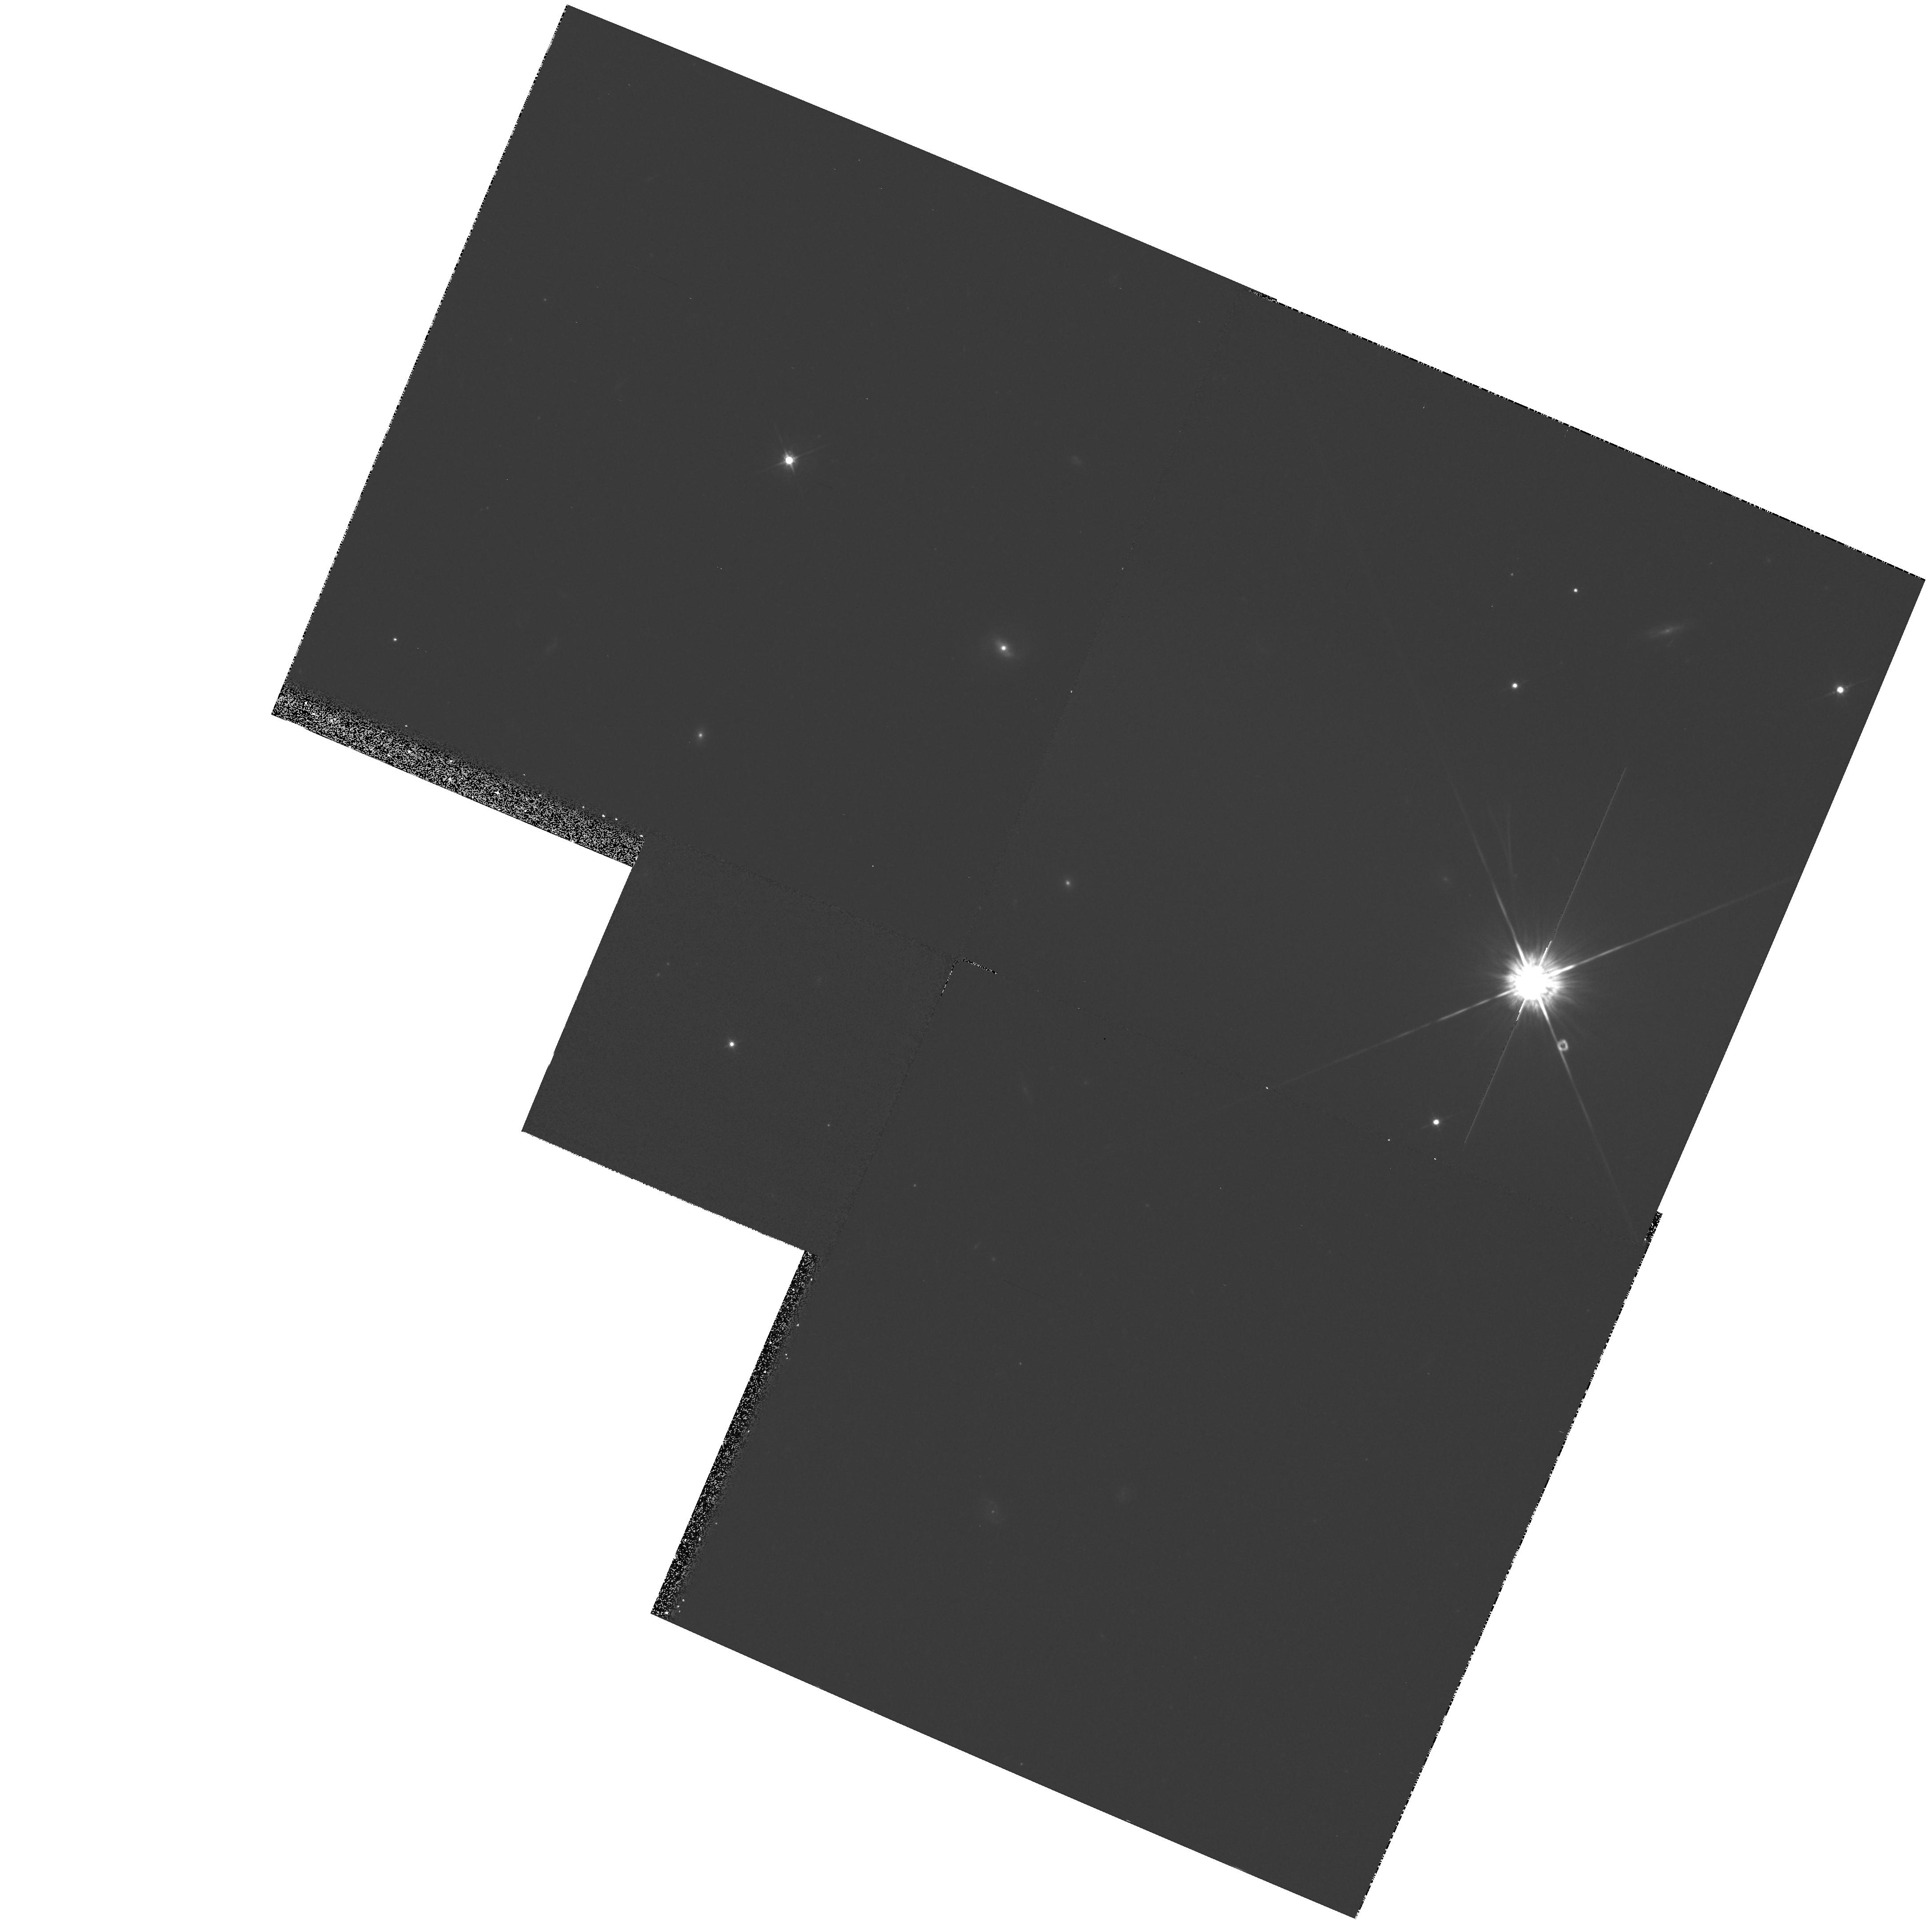
Target: QSO-124456-013935
Instrument: WFPC2/PC
Filter: F675W
Exposure: 21 min
Observation ID: hst_5450_0f_wfpc2_pc_f675w_u2ek0f

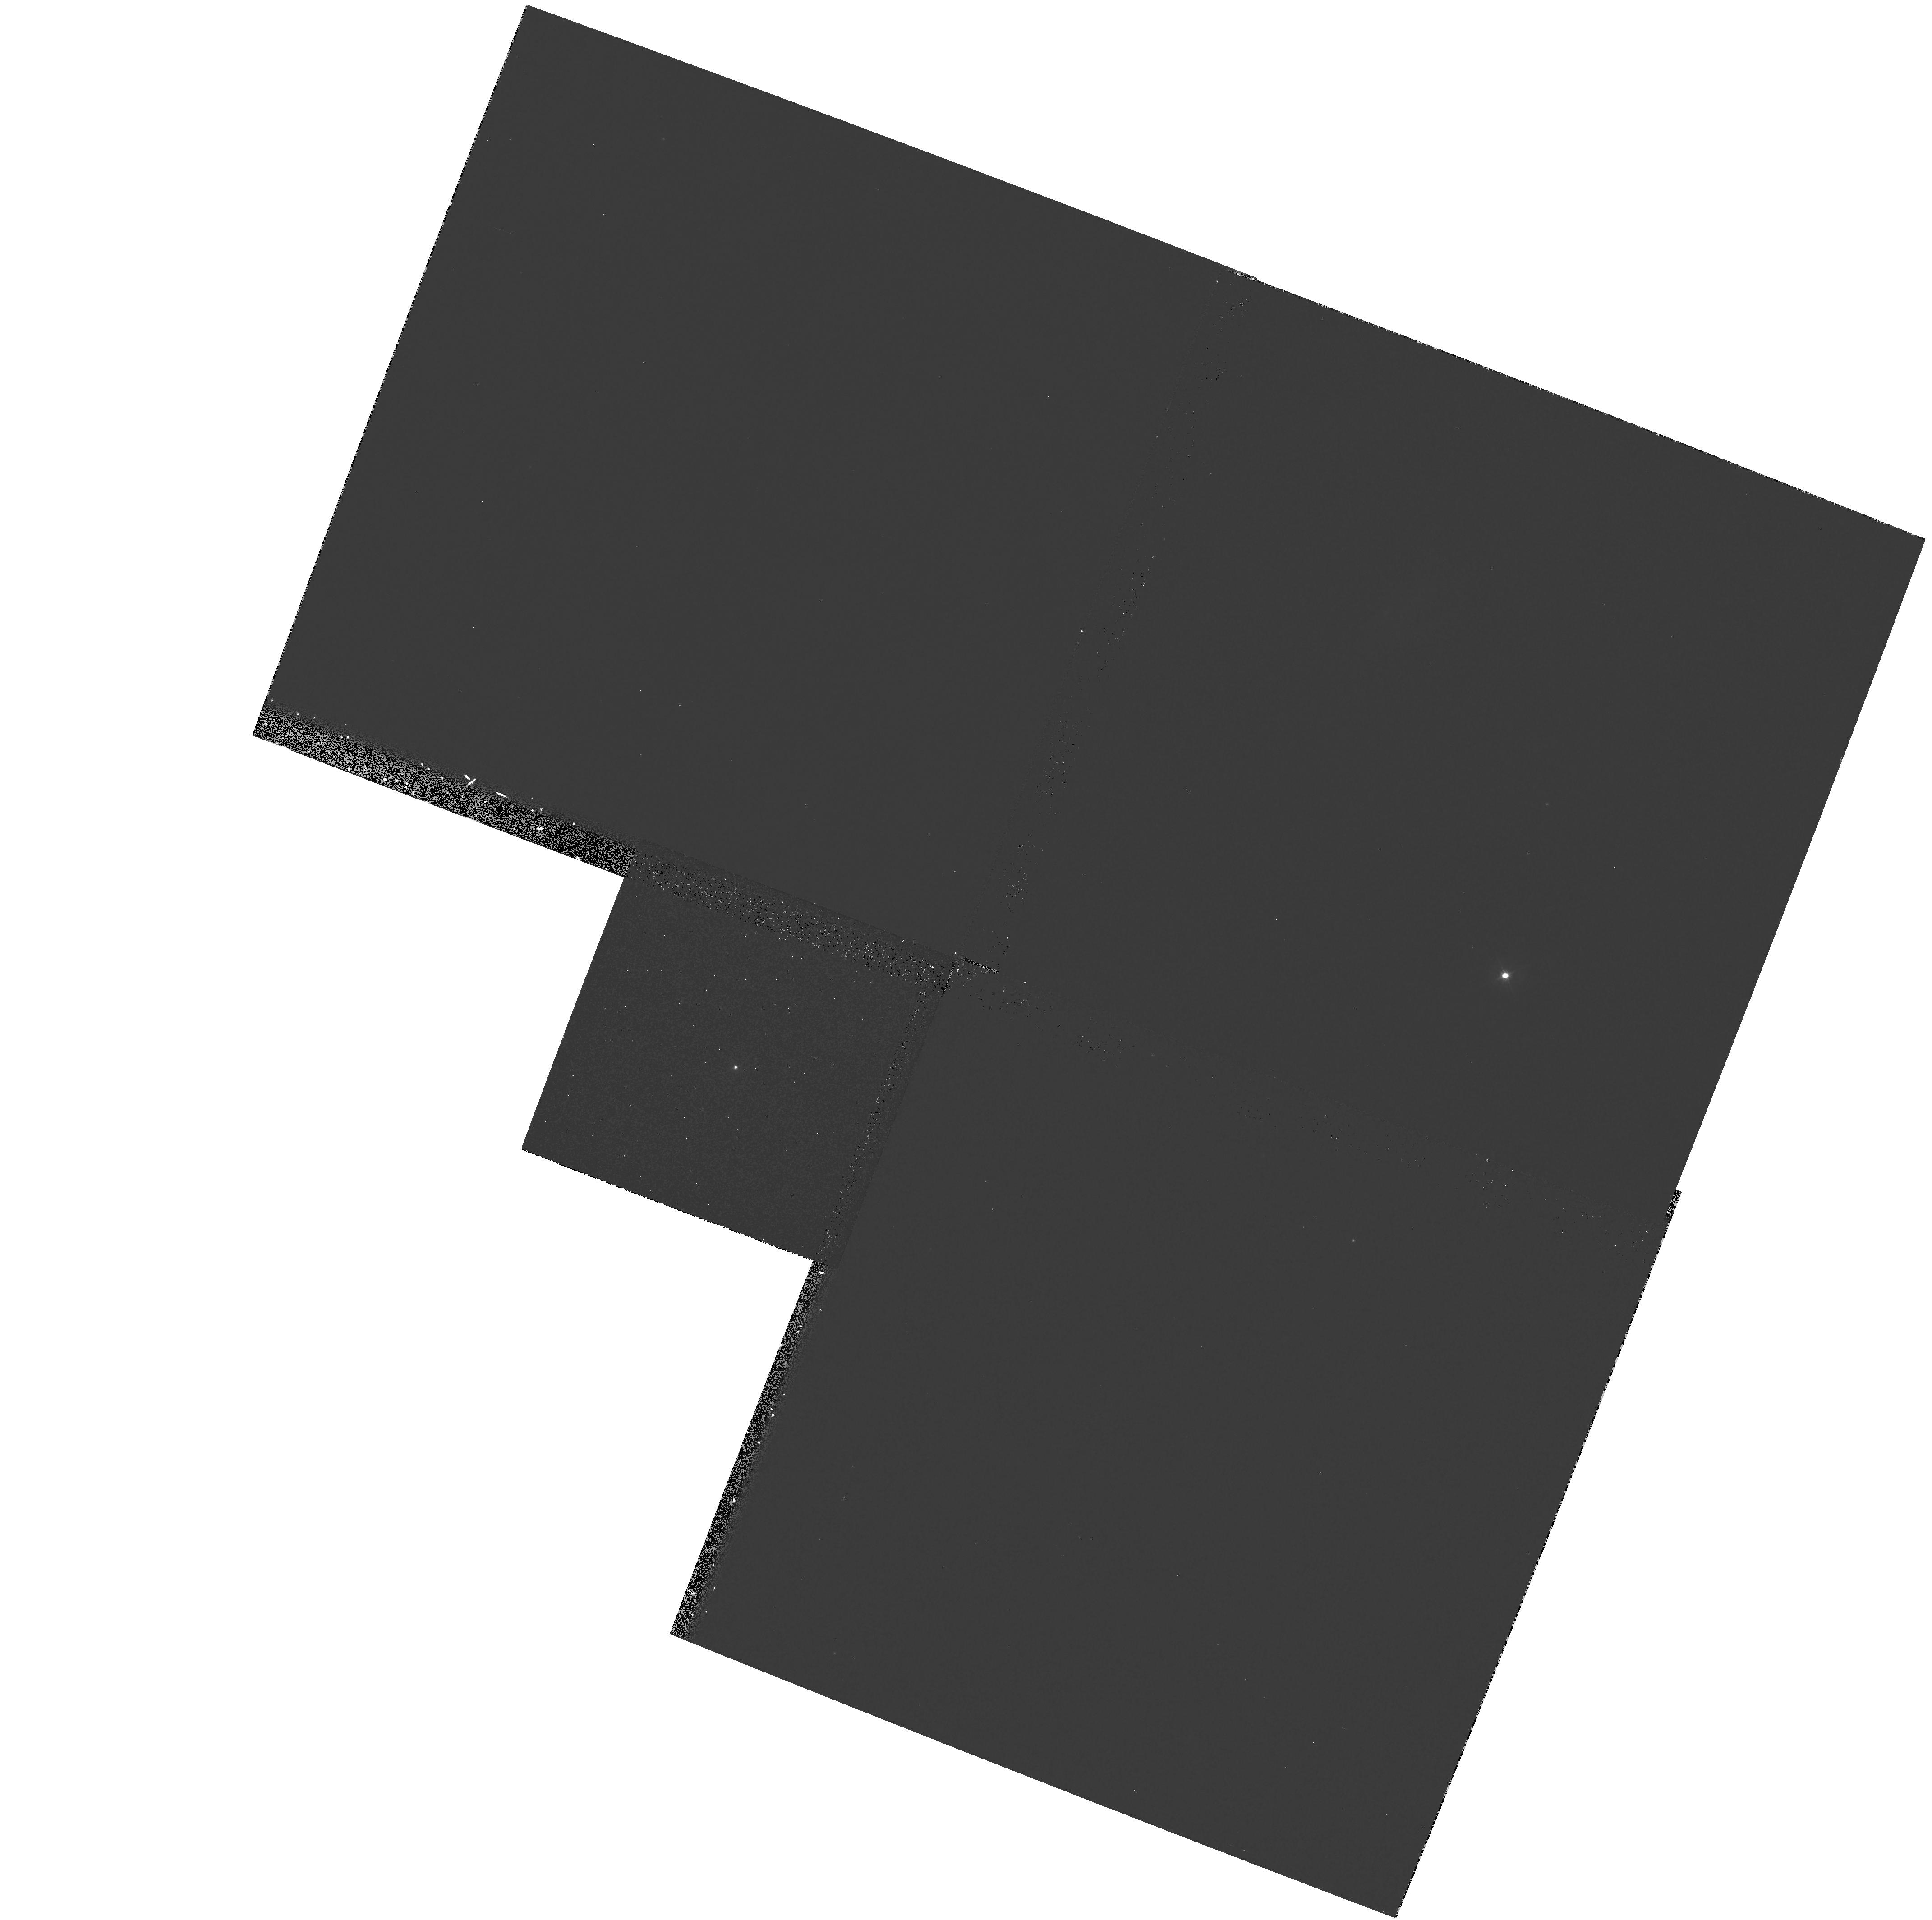
Target: QSO-114118-001250
Instrument: WFPC2/PC
Filter: F439W
Exposure: 20 min
Observation ID: hst_5450_0d_wfpc2_pc_f439w_u2ek0d

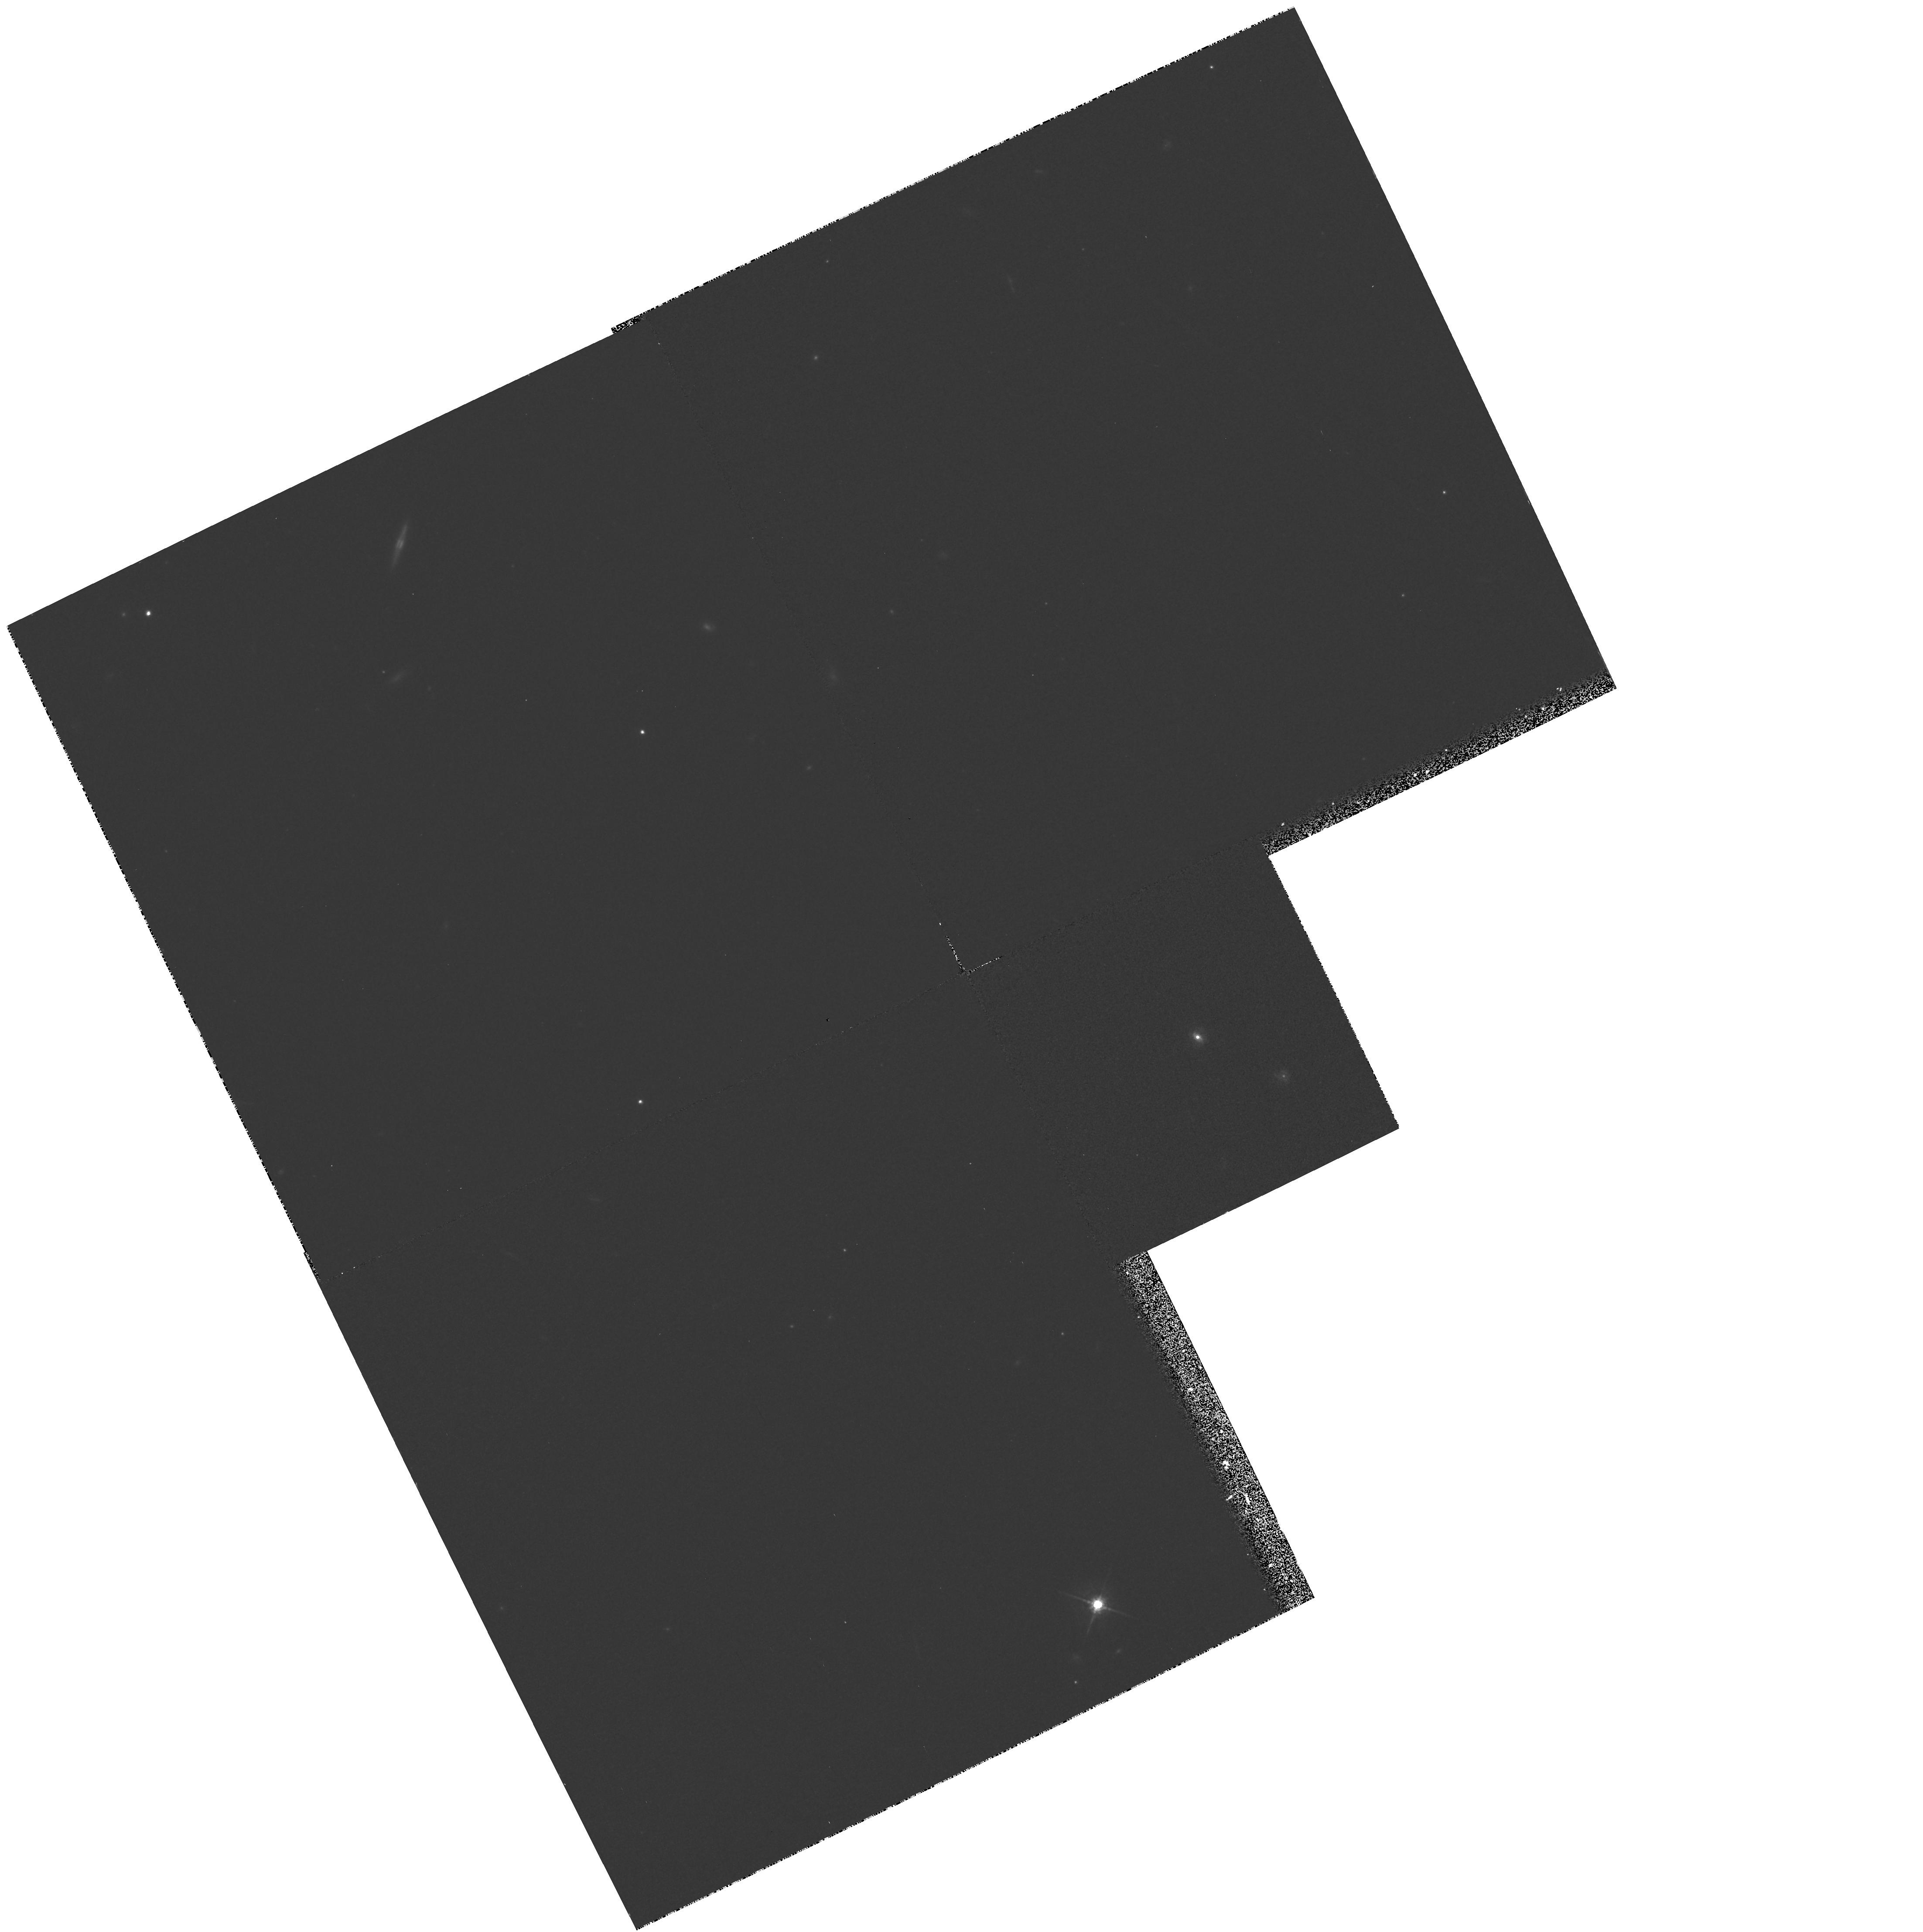
Target: QSO-221652-184814
Instrument: WFPC2/PC
Filter: F675W
Exposure: 21 min
Observation ID: hst_5450_0c_wfpc2_pc_f675w_u2ek0c

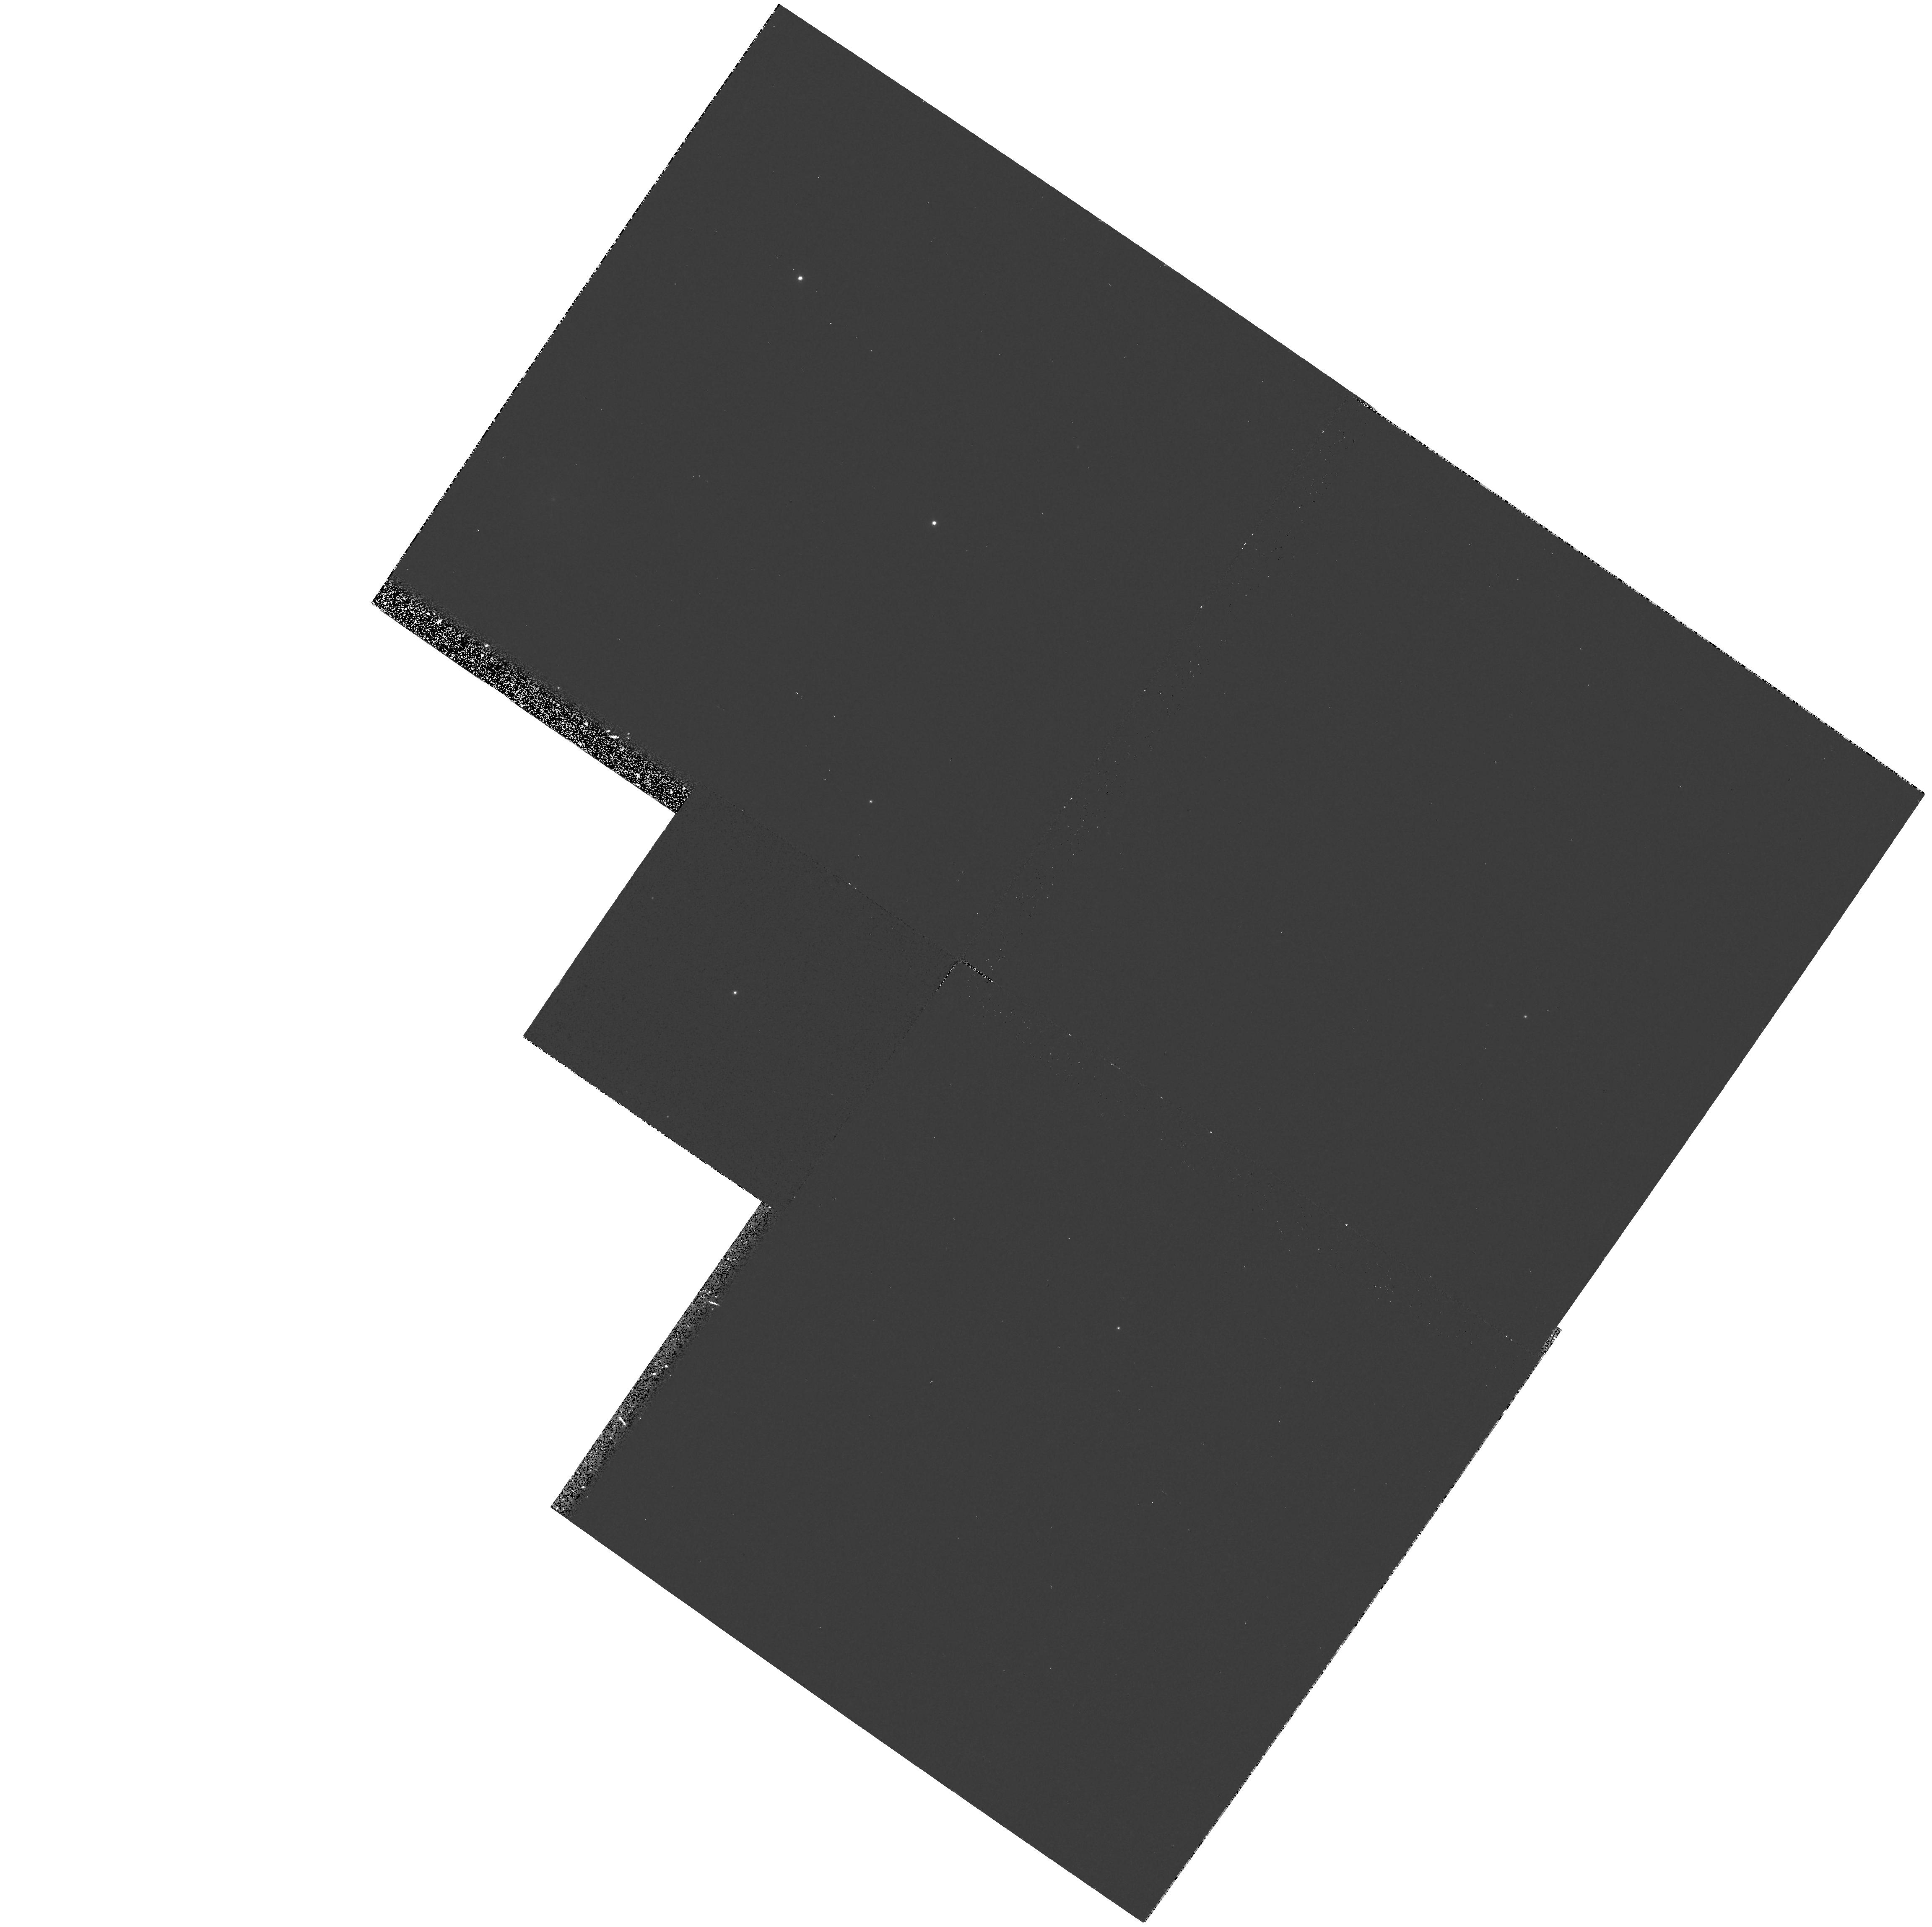
Target: Q1218+1734
Instrument: WFPC2/PC
Filter: F439W
Exposure: 20 min
Observation ID: hst_5450_09_wfpc2_pc_f439w_u2ek09

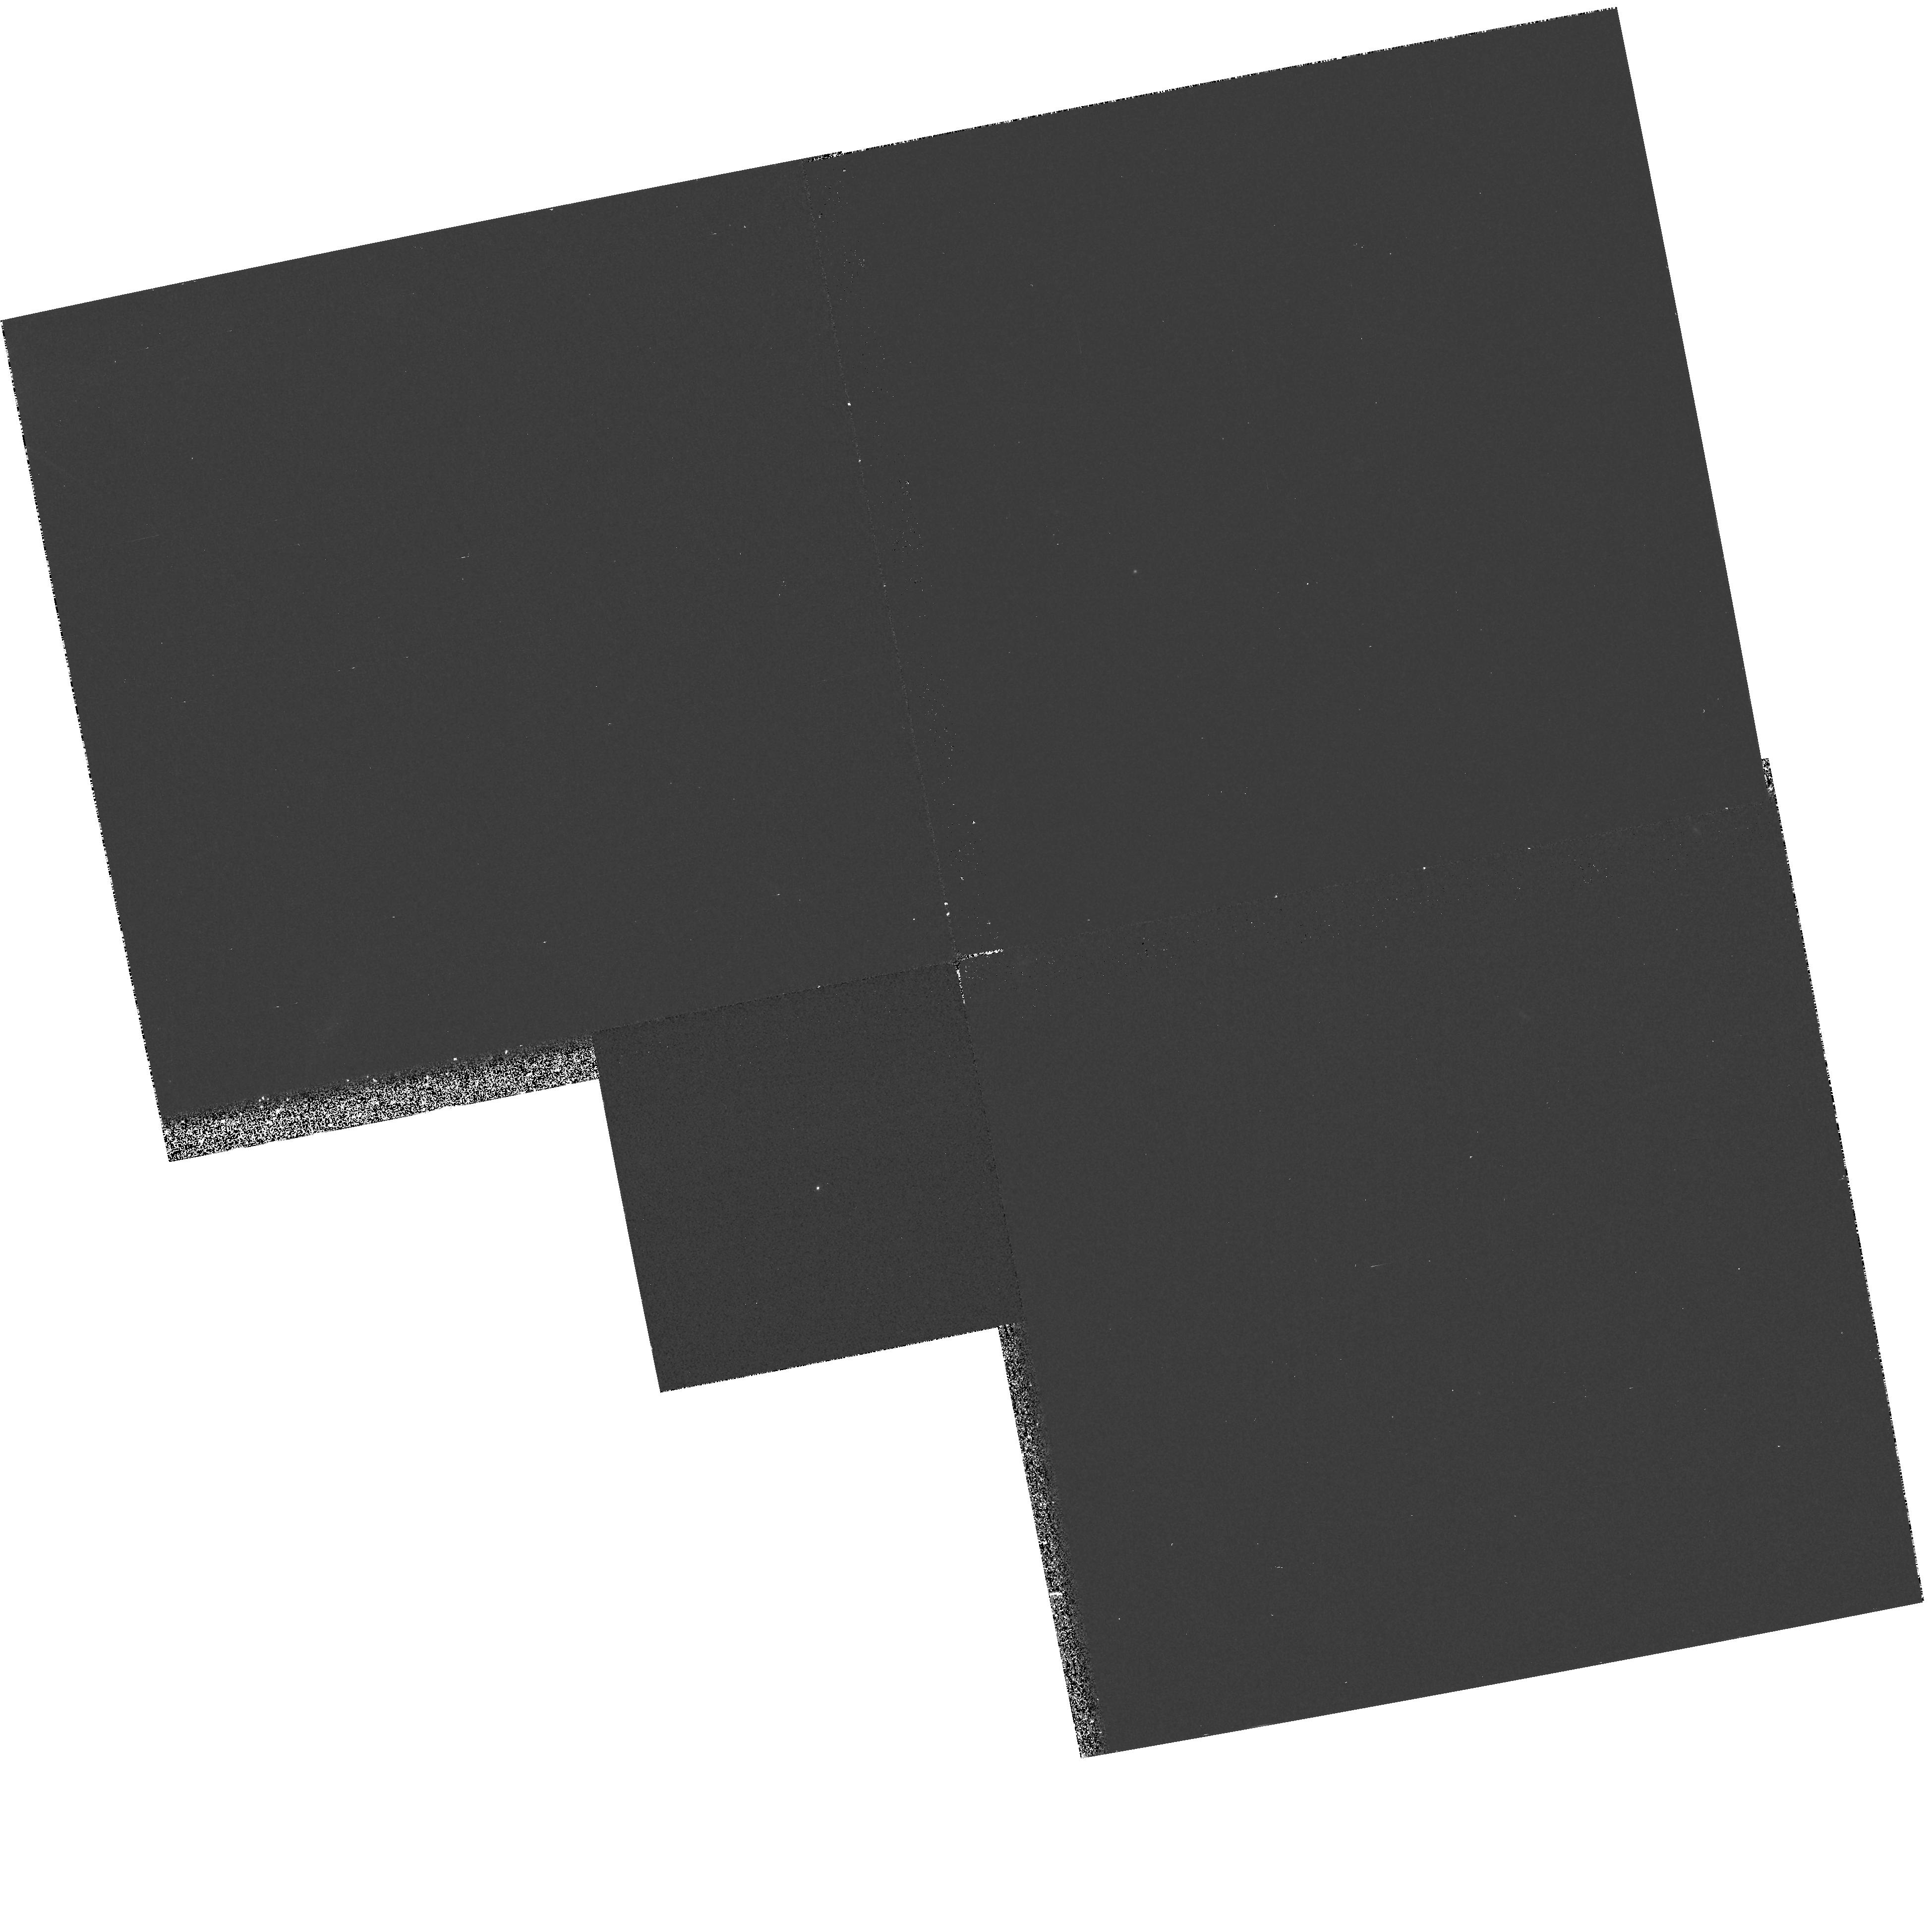
Target: QSO-121228+124254
Instrument: WFPC2/PC
Filter: F439W
Exposure: 20 min
Observation ID: hst_5450_08_wfpc2_pc_f439w_u2ek08

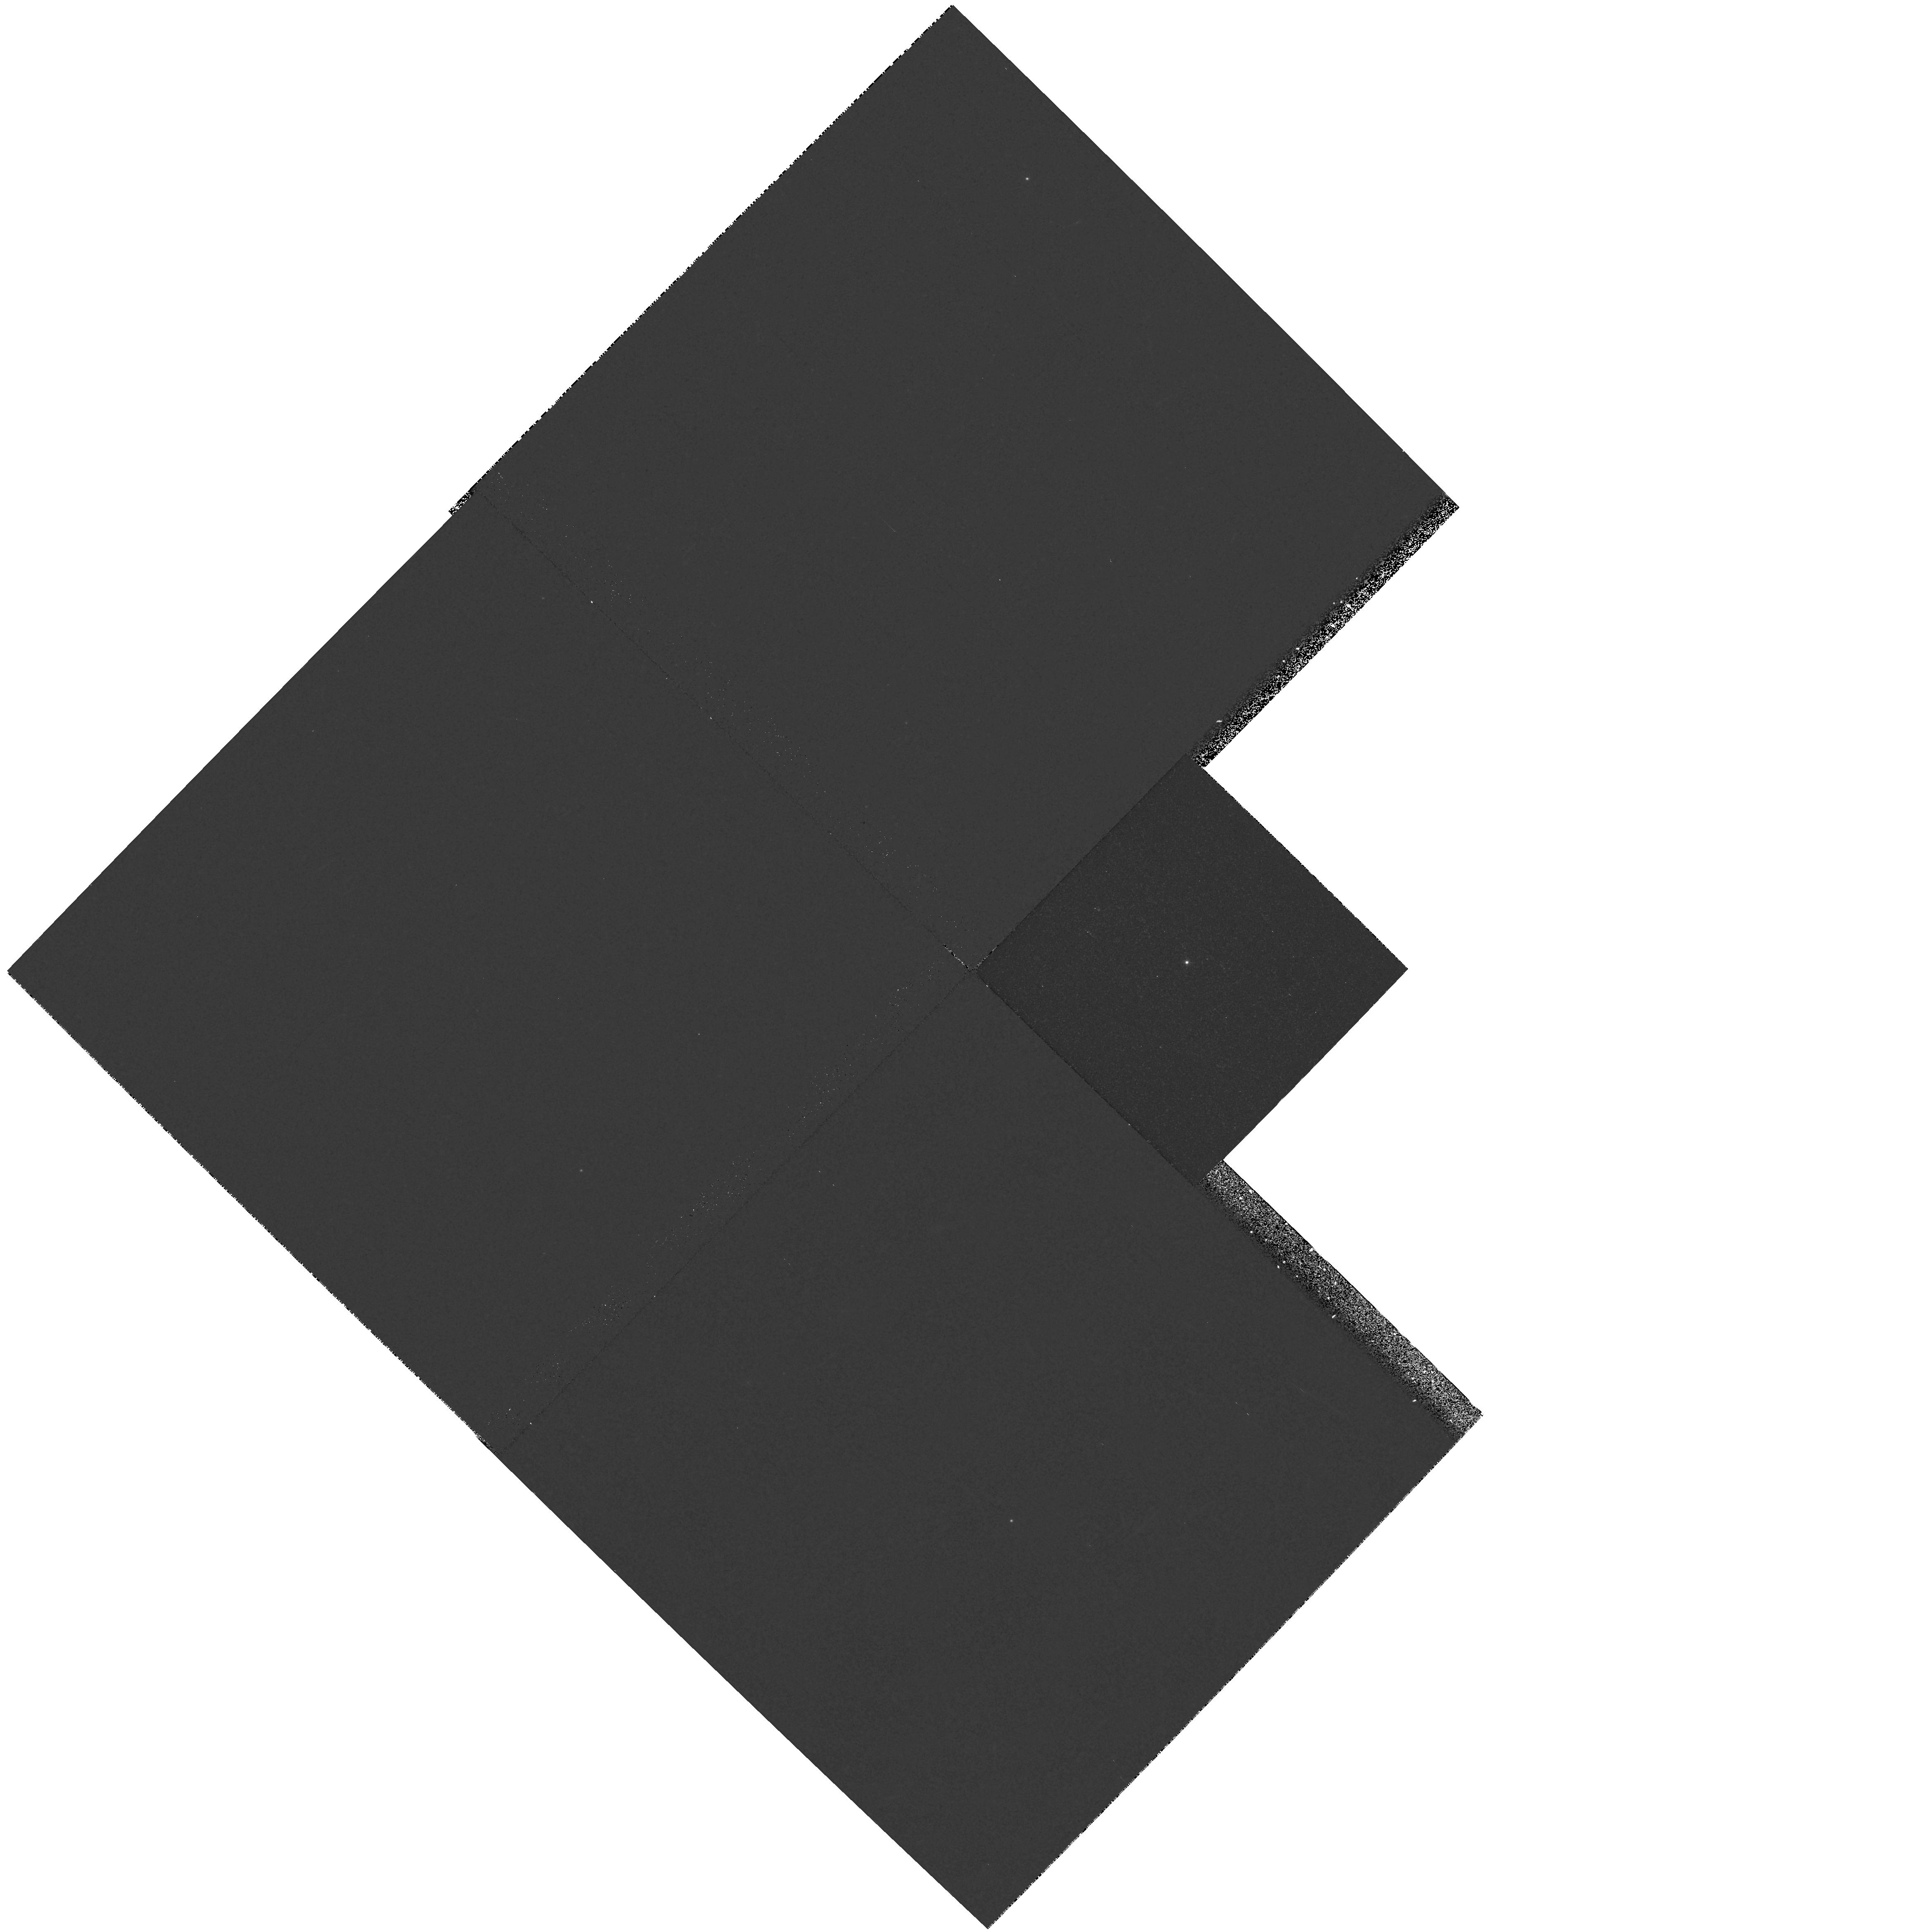
Target: Q1243+1701
Instrument: WFPC2/PC
Filter: F439W
Exposure: 20 min
Observation ID: hst_5450_03_wfpc2_pc_f439w_u2ek03

HOST GALAXIES AND CLUSTER ENVIRONMENTS OF QUASARS AS FUNCTIONS OF QUASAR OPTICAL AND RADIO LUMINOSITY: CYCLE 4 MEDIUM (PI: Impey, Chris D.)

We propose WFPC2 observations of the fields of 17 quasars to investigate the properties of the host galaxies and environments as functions of radio and optical luminosity. Recent results of a radio study of optically-selected quasars confirm a previously-reported decrease in radio-loud fraction of quasars with absolute magnitudes fainter than MB = -24. The proposed HST observations have two purposes: to determine whether there is a corresponding change in host galaxy and environment properties for quasars fainter and brighter than MB = -24; and to compare these properties for radio-loud and radio-quiet quasars. The sample is selected from the Large Bright Quasar Survey, a homogeneous survey compiled by an automated procedure which is reasonably free of selection effects. The HST observations will be complemented by an ongoing ground-based imaging and spectroscopy program.